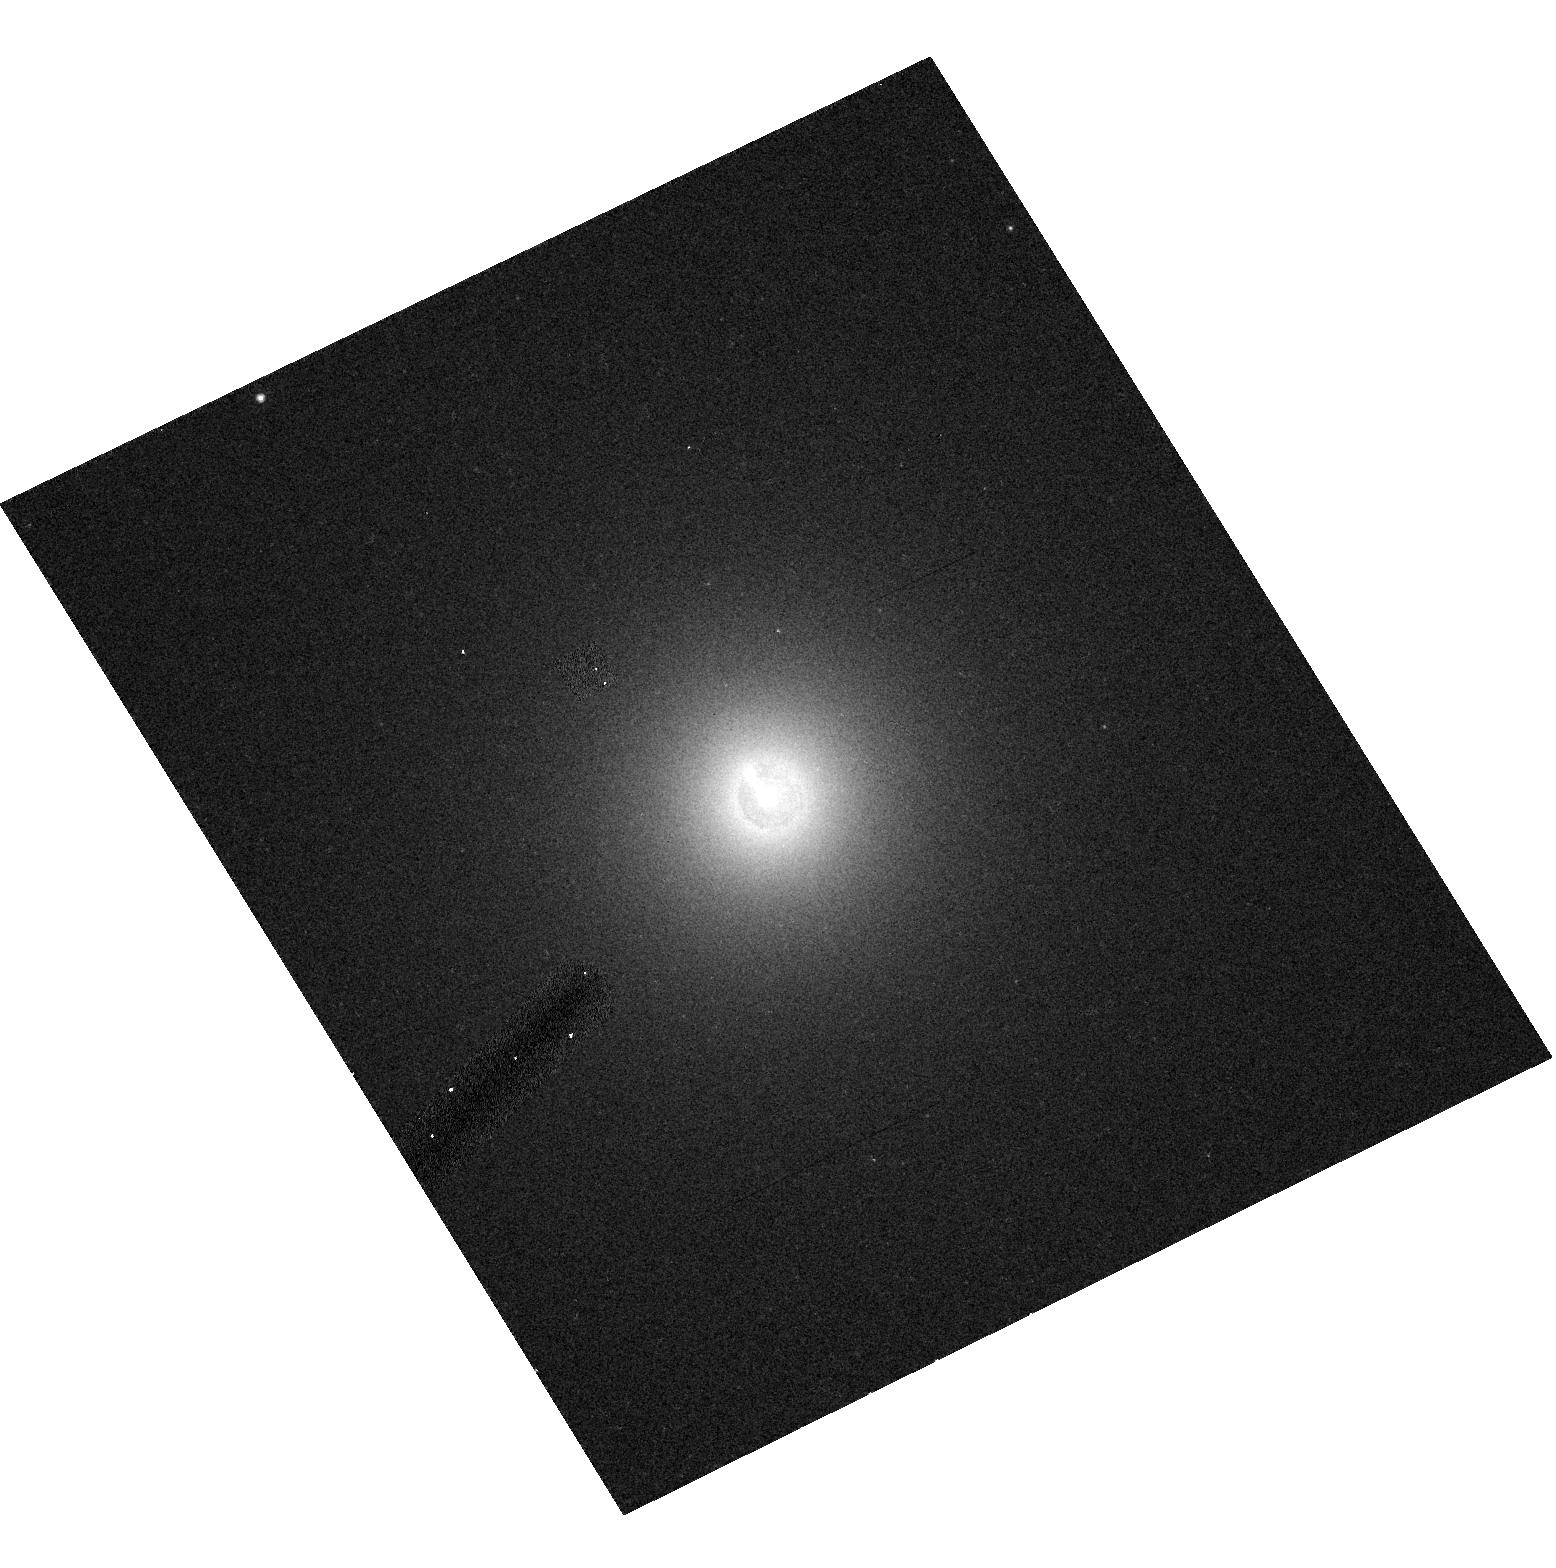
Target: 3C264
Instrument: ACS/HRC
Filter: F606W-POL120V
Exposure: 5 min
Observation ID: hst_9493_03_acs_hrc_f606w-pol120v_j8da03

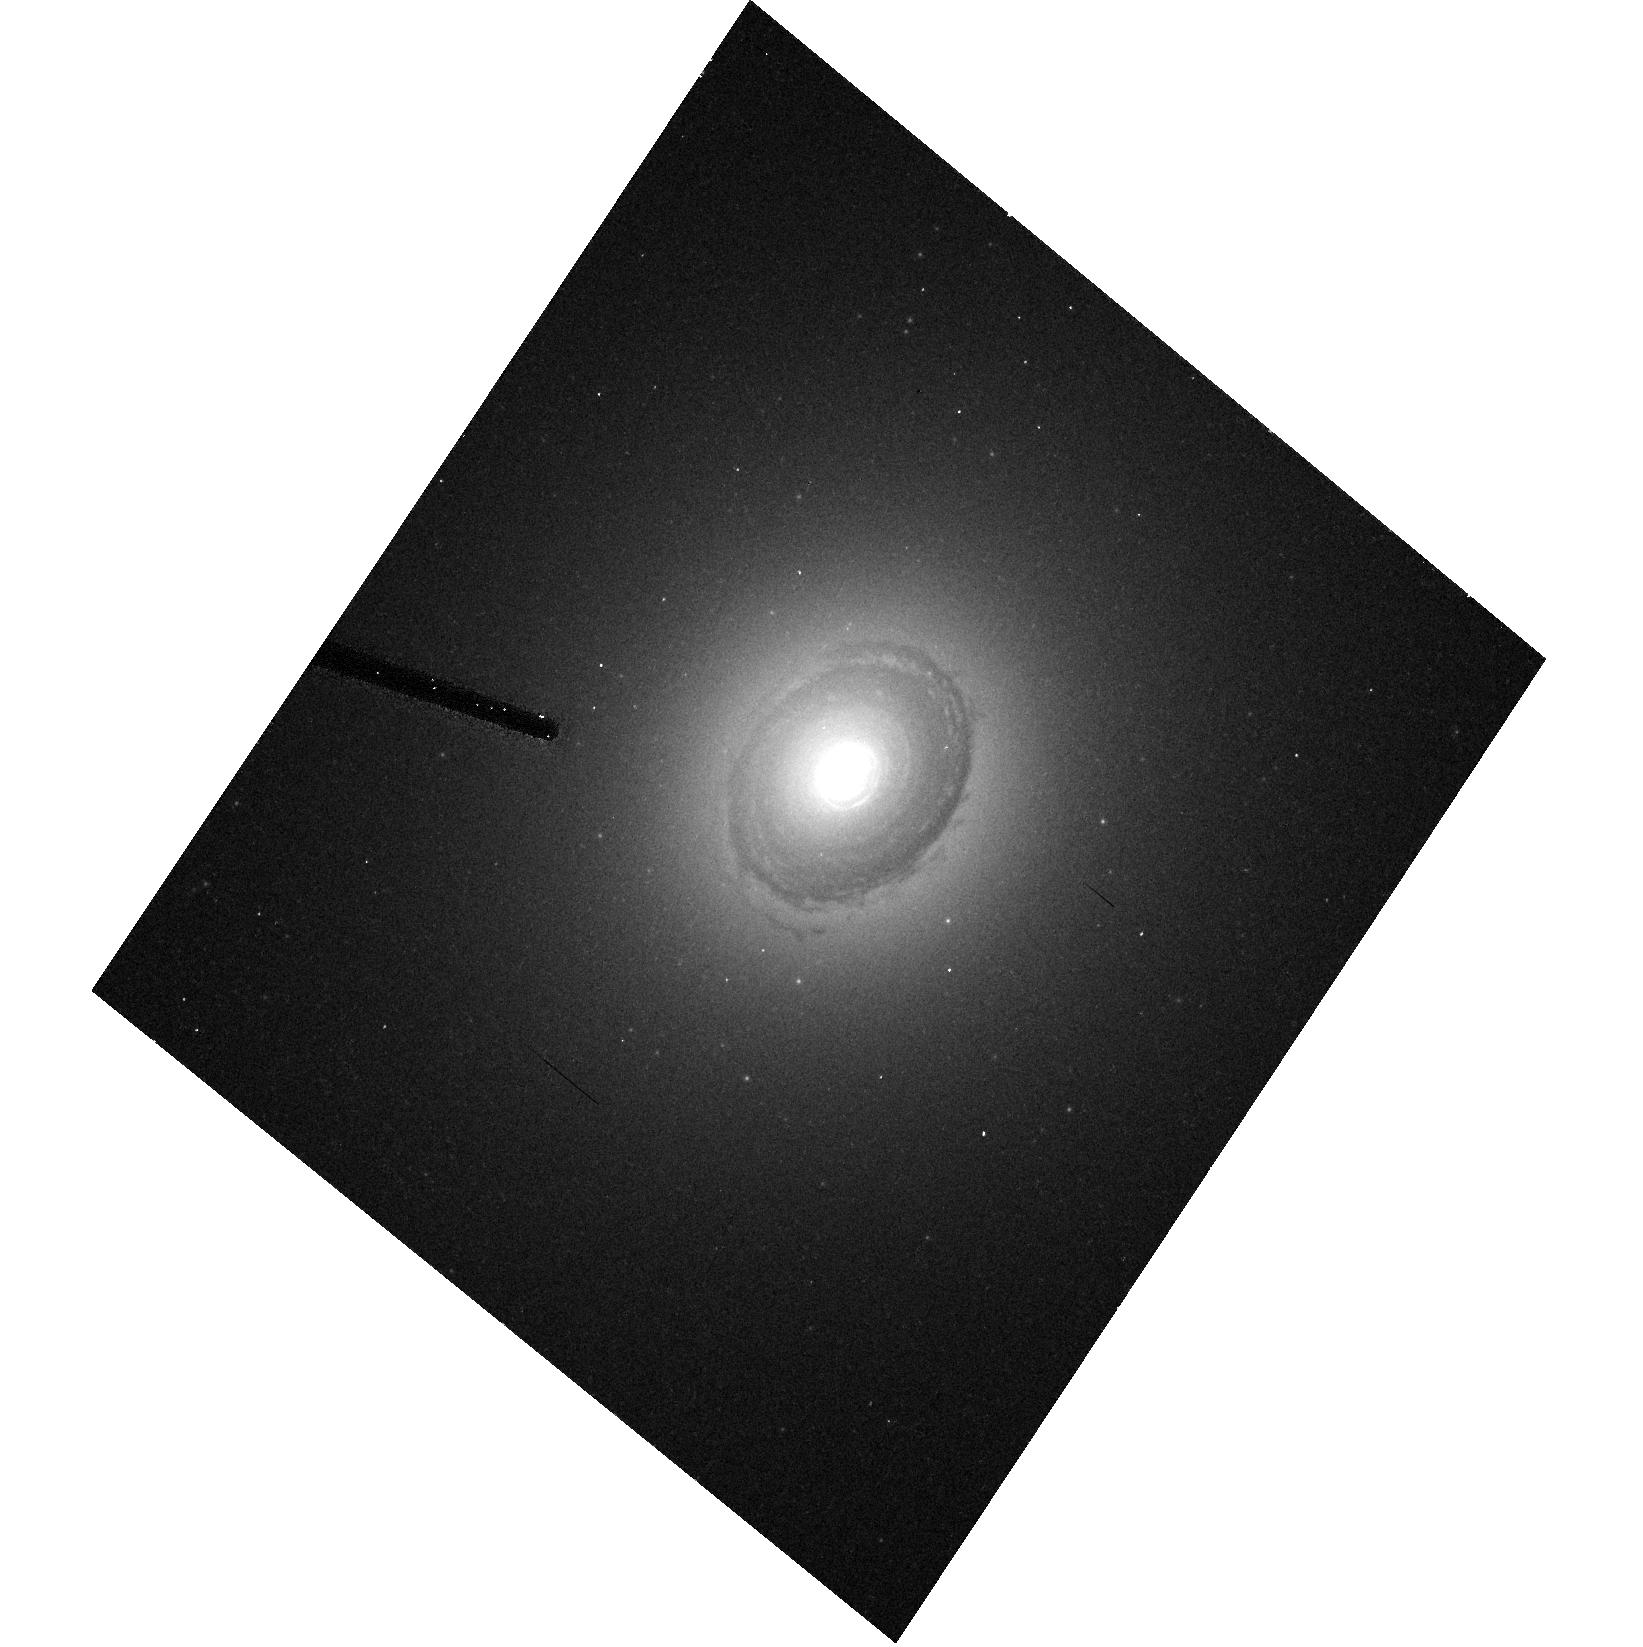
Target: 3C31
Instrument: ACS/HRC
Filter: F606W-POL0V
Exposure: 13 min
Observation ID: hst_9493_01_acs_hrc_f606w-pol0v_j8da01

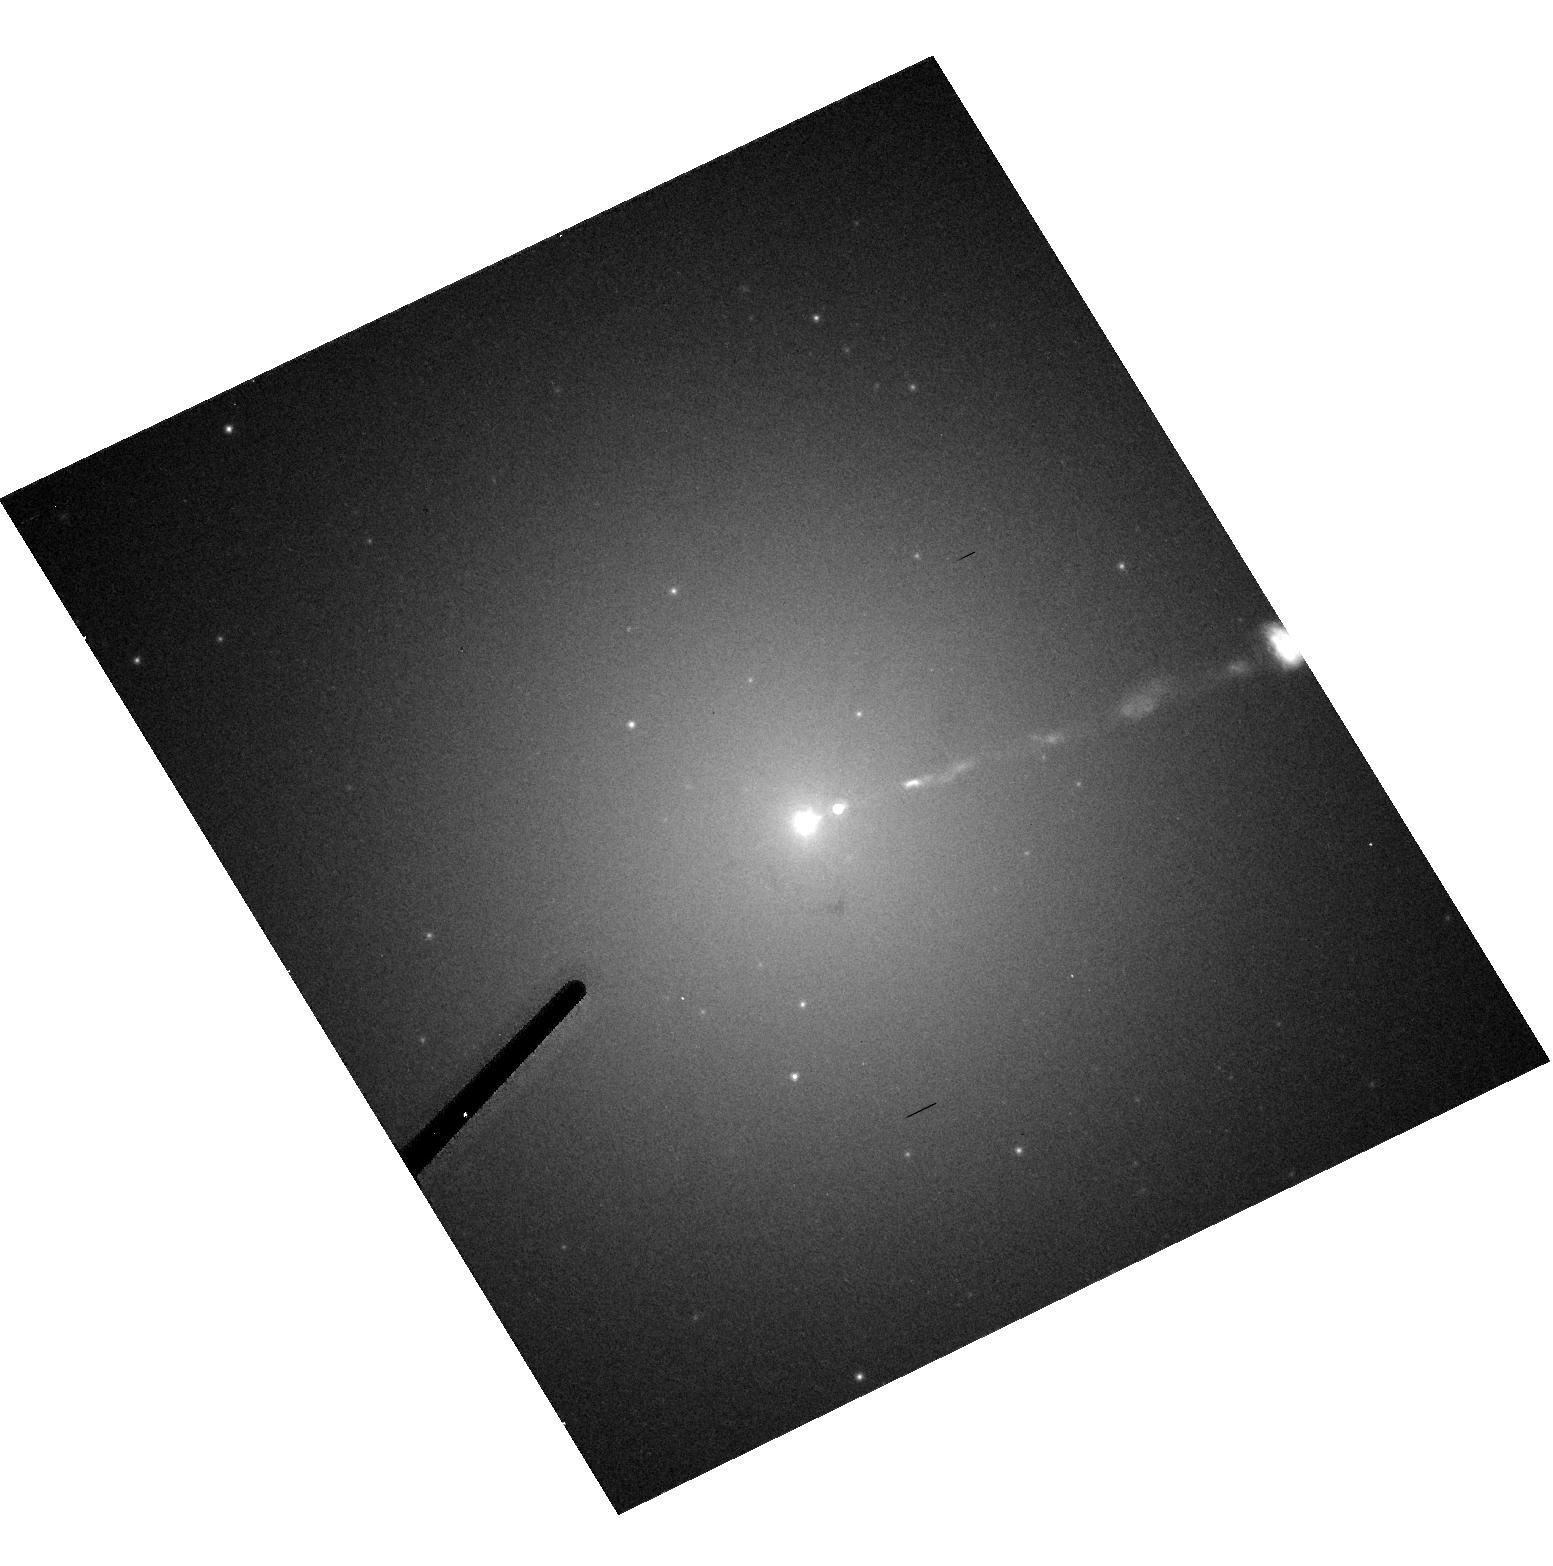
Target: 3C274
Instrument: ACS/HRC
Filter: F606W-POL60V
Exposure: 5 min
Observation ID: hst_9493_06_acs_hrc_f606w-pol60v_j8da06

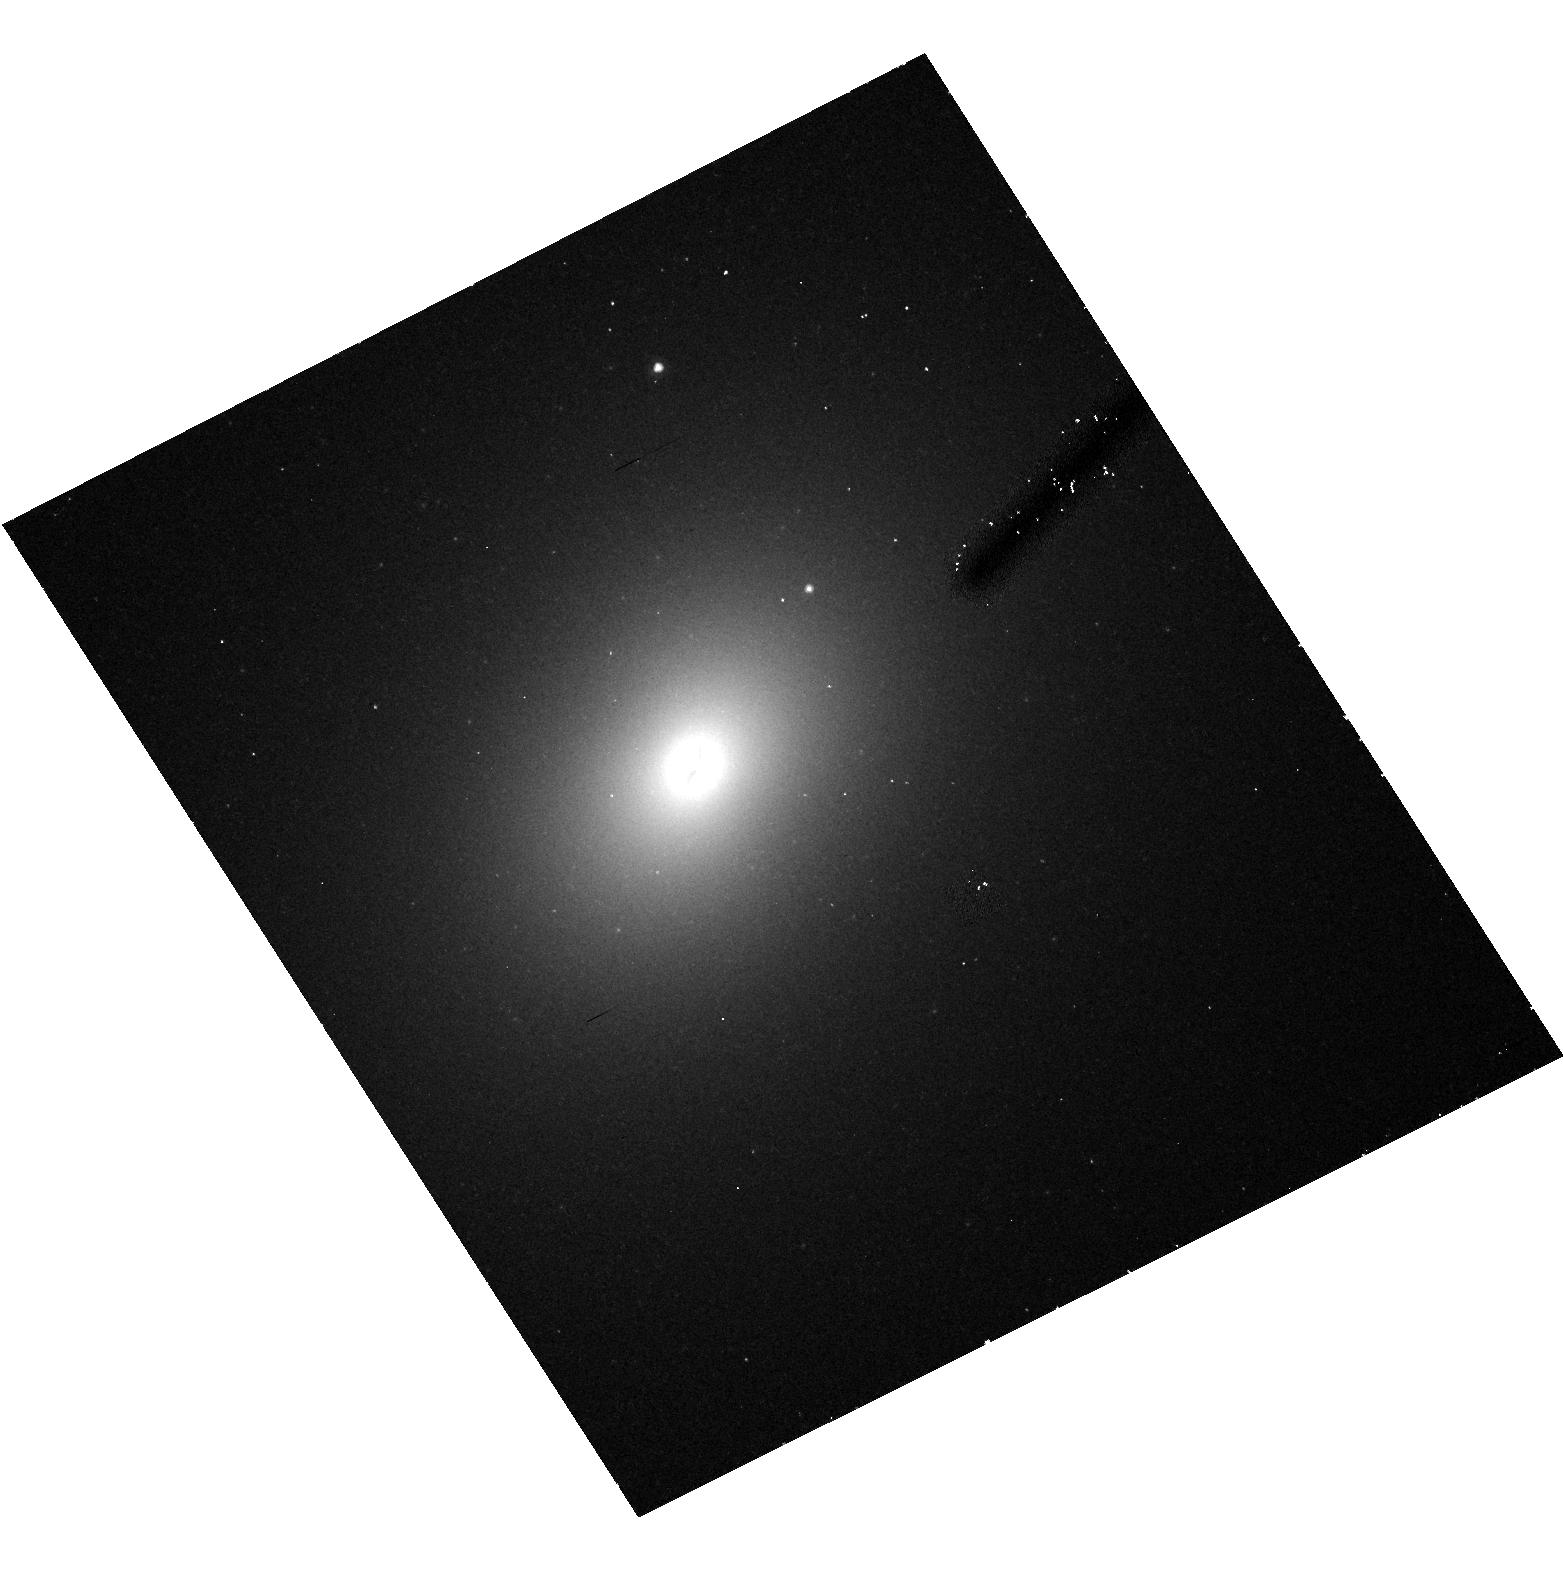
Target: 3C296
Instrument: ACS/HRC
Filter: F606W-POL120V
Exposure: 13 min
Observation ID: hst_9493_07_acs_hrc_f606w-pol120v_j8da07

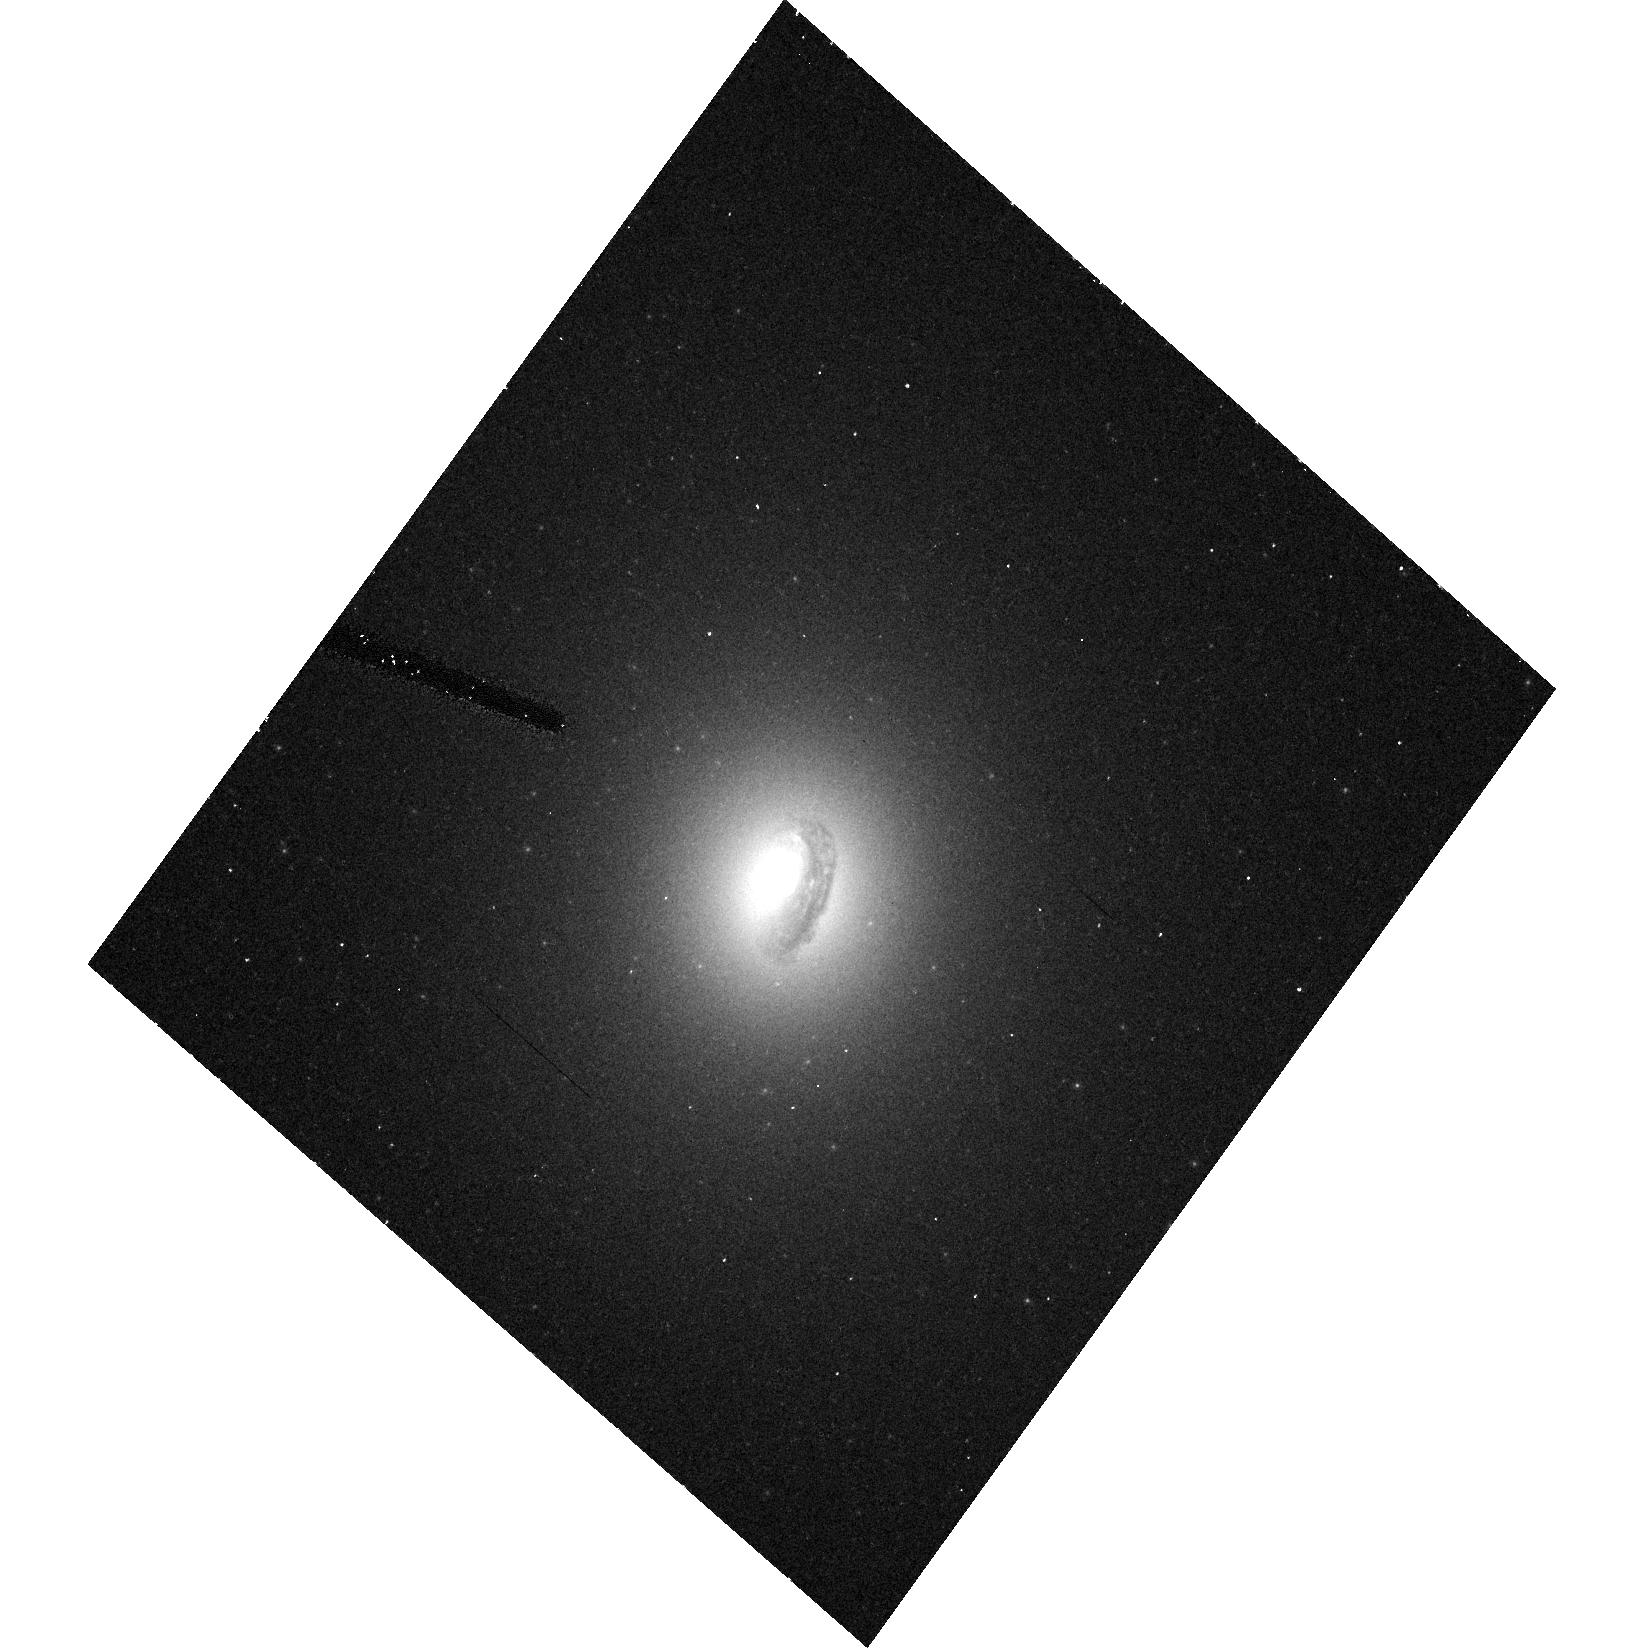
Target: 3C449
Instrument: ACS/HRC
Filter: F606W-POL60V
Exposure: 13 min
Observation ID: hst_9493_09_acs_hrc_f606w-pol60v_j8da09

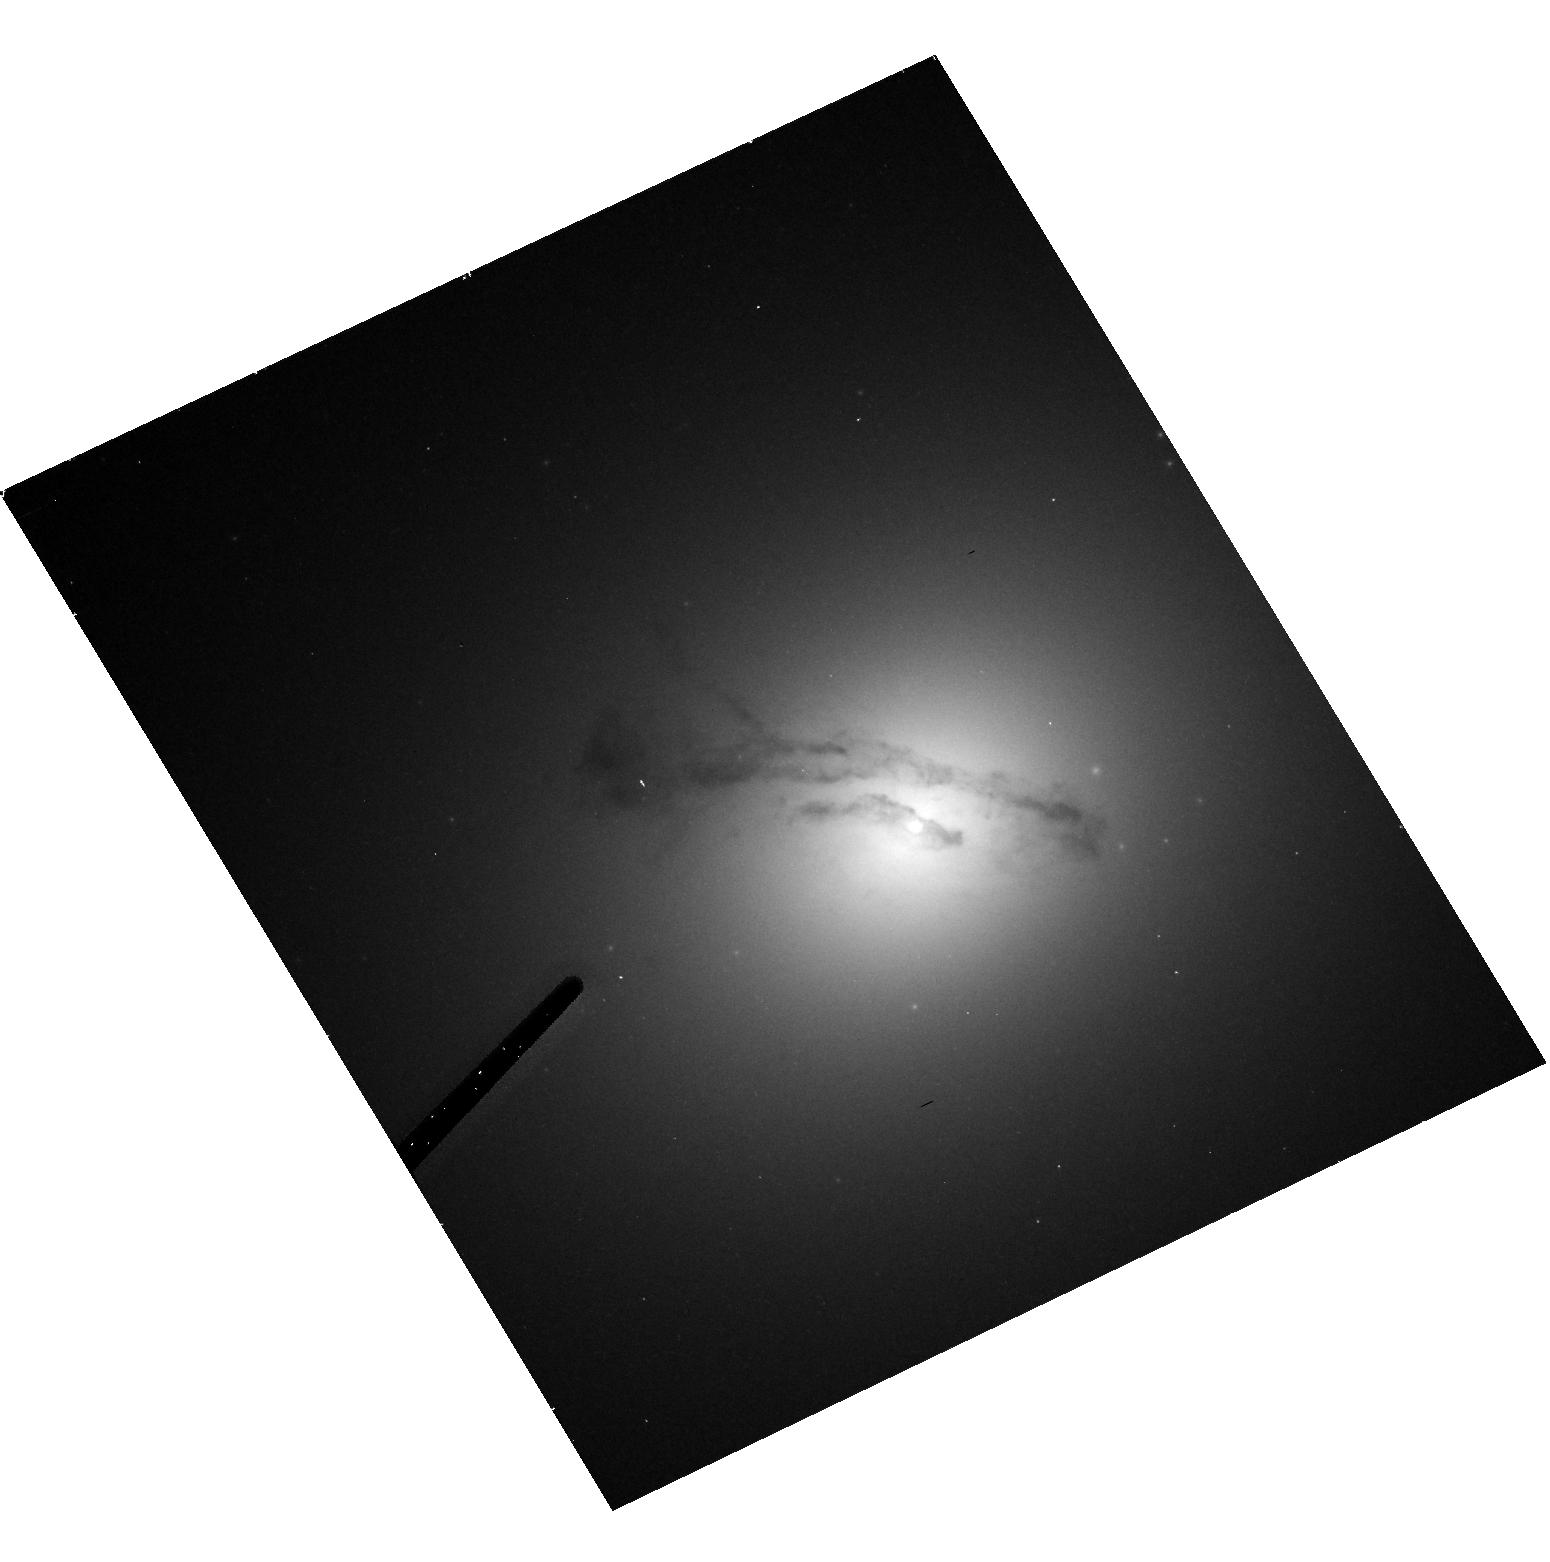
Target: 3C272.1
Instrument: ACS/HRC
Filter: F606W-POL0V
Exposure: 13 min
Observation ID: hst_9493_05_acs_hrc_f606w-pol0v_j8da05

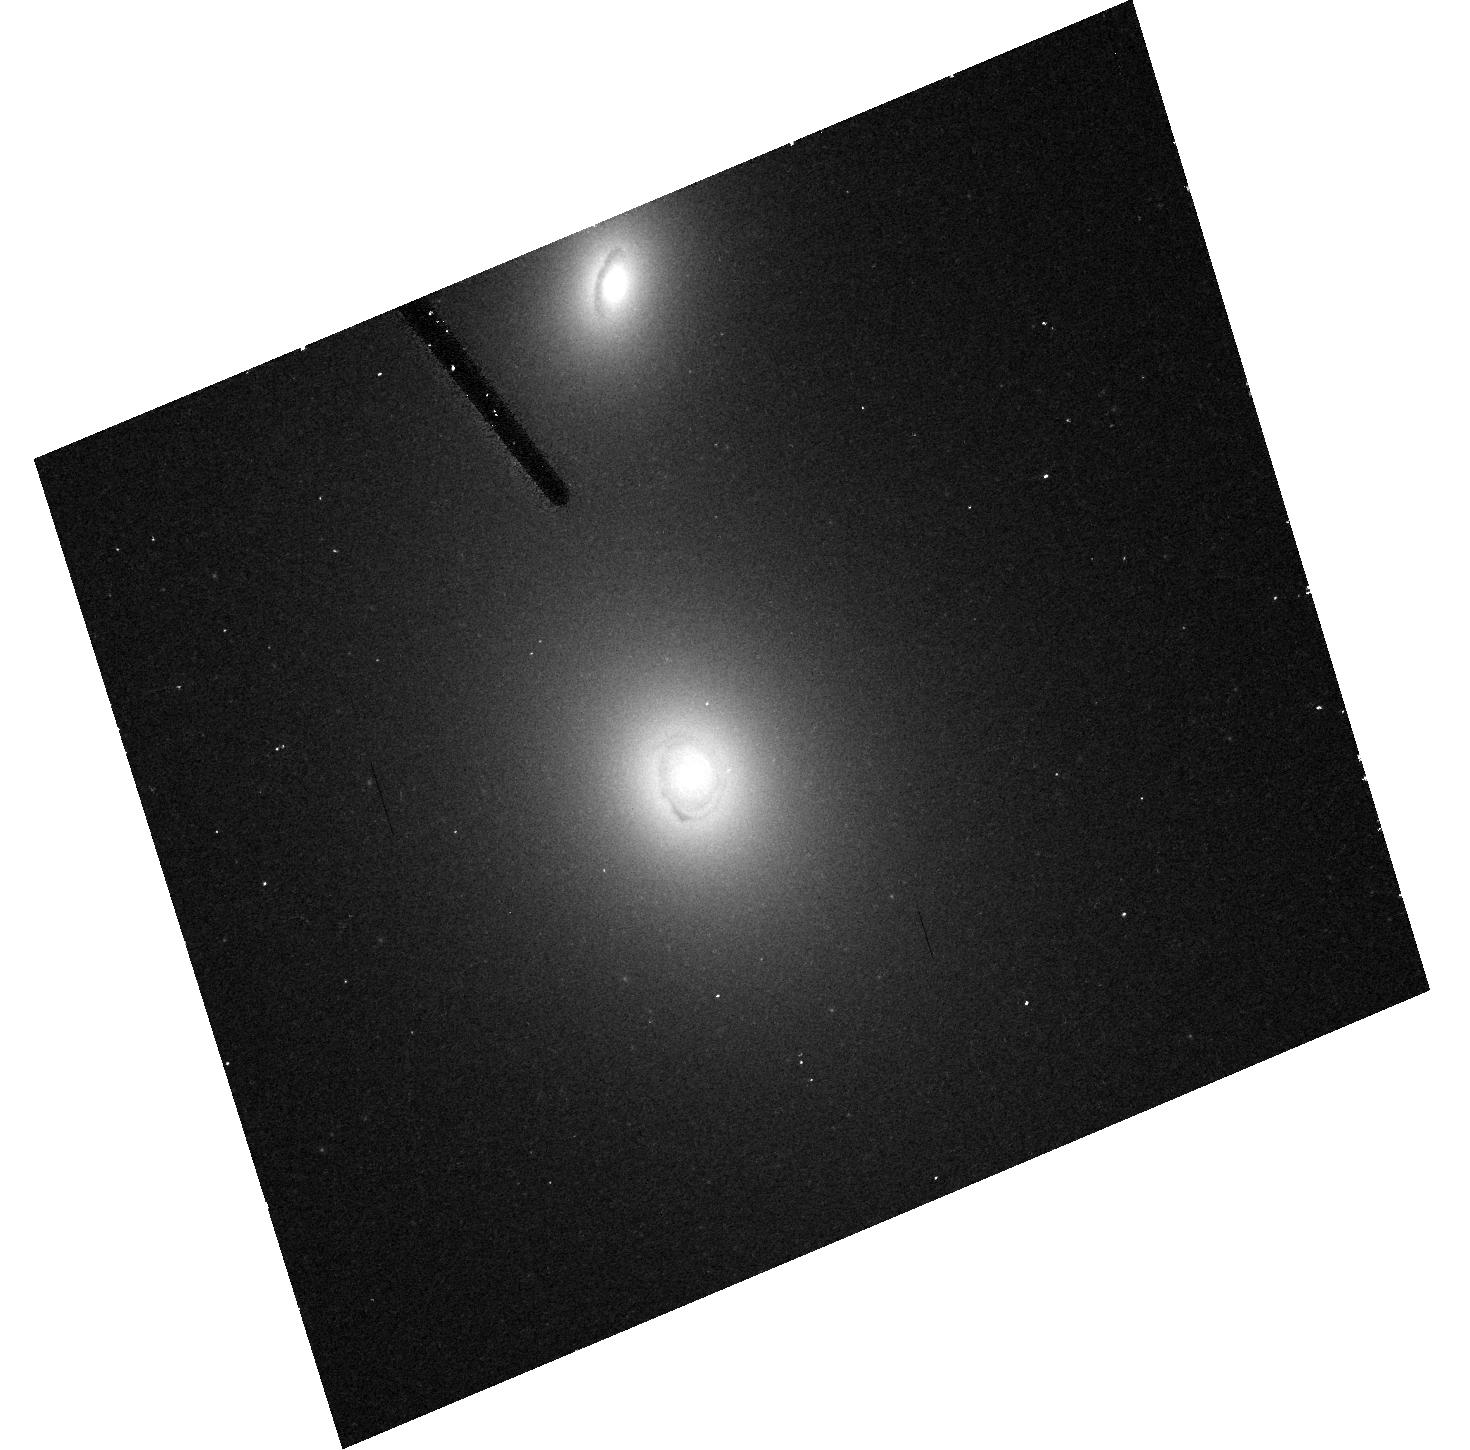
Target: 3C465
Instrument: ACS/HRC
Filter: F606W-POL60V
Exposure: 13 min
Observation ID: hst_9493_08_acs_hrc_f606w-pol60v_j8da08

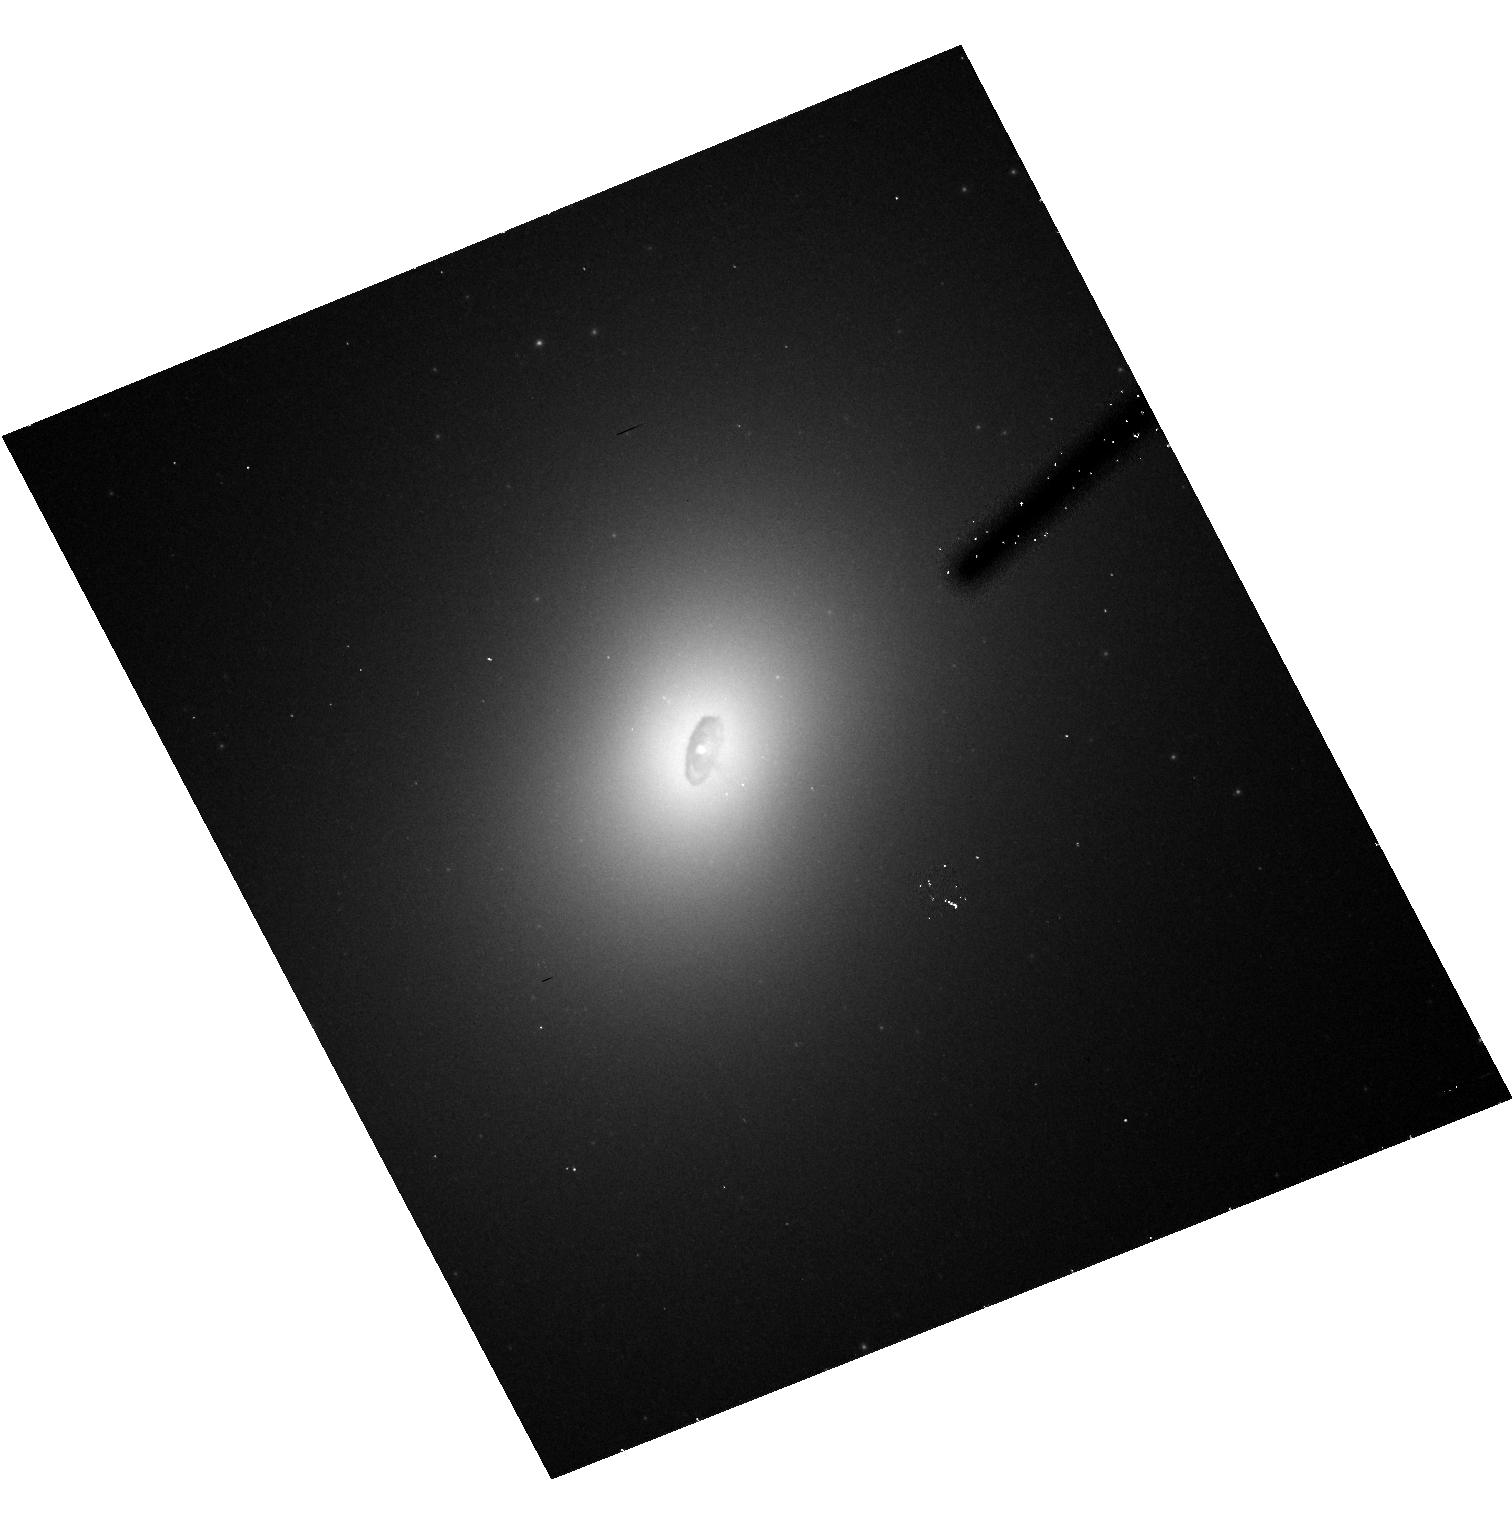
Target: 3C270
Instrument: ACS/HRC
Filter: F606W-POL120V
Exposure: 13 min
Observation ID: hst_9493_04_acs_hrc_f606w-pol120v_j8da04

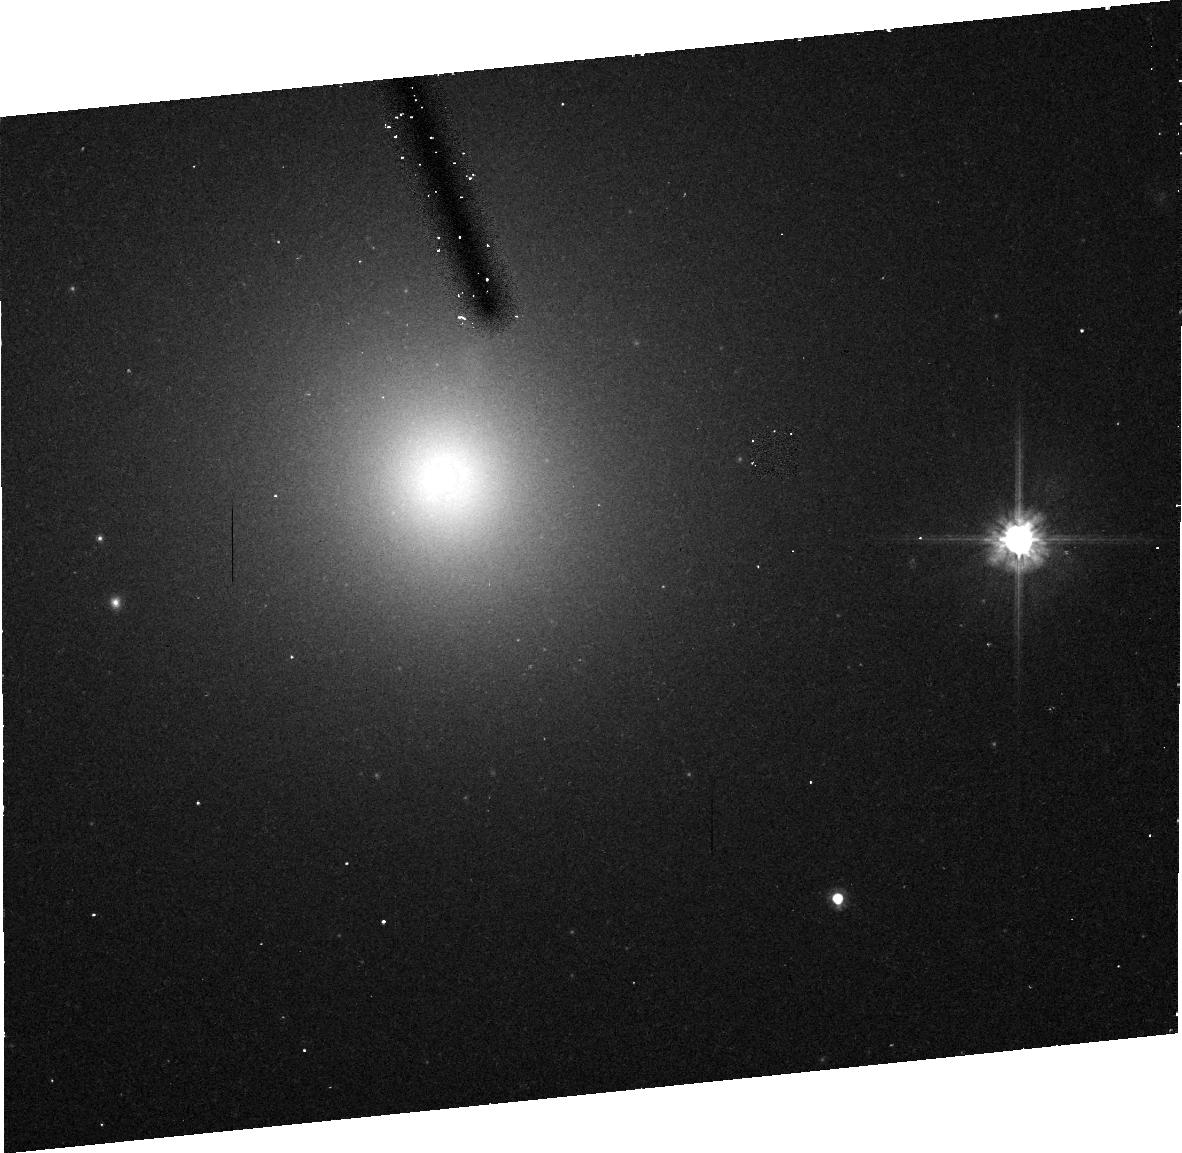
Target: 3C66B
Instrument: ACS/HRC
Filter: F606W
Exposure: 14 min
Observation ID: j8da02030

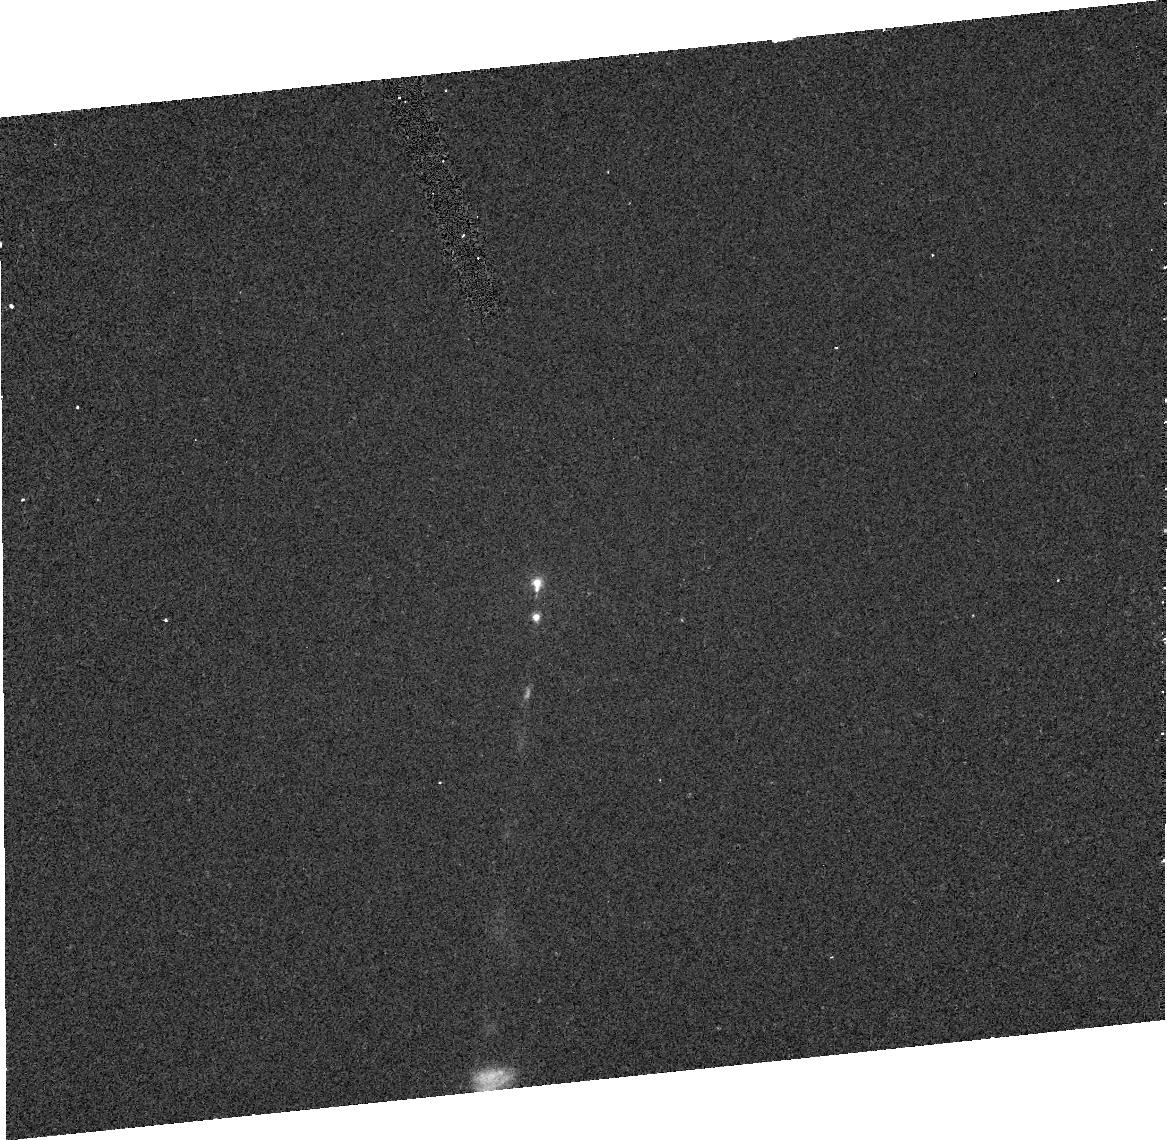
Target: 3C274
Instrument: ACS/HRC
Filter: F330W
Exposure: 5 min
Observation ID: j8da06060

Revealing the nature of low luminosity radio-galaxies with imaging polarimetry (PI: Capetti, Alessandro)

HST imaging of low luminosity FR I radio-galaxies allowed us to isolate for the first time their optical nuclear emission from that of the host galaxy. Fluxes of these unresolved nuclear sources strongly correlate with those of the radio- cores, suggesting a common non-thermal origin. The picture which emerges is that these radio-galaxies differ in many fundamental aspects from the other classes of AGN as they might be lacking the substantial BLR, thermal disk emission and torii, usually associated to active nuclei, probably reflecting a fundamentally different accretion mode. On the other hand, these results support the identification of FR I as the misoriented population of BL Lac objects. It is crucial at this stage to firmly establish the synchrotron origin of these nuclear sources. A simple and direct test can be performed by measuring their polarization. In case of synchrotron emission we expect to detect significant nuclear polarization, as routinely measured in BL Lac objects, at level of 3 - 20 \ We thus propose to obtain imaging polarimetry of a sample formed by the 9 nearest FR I radio- galaxies.